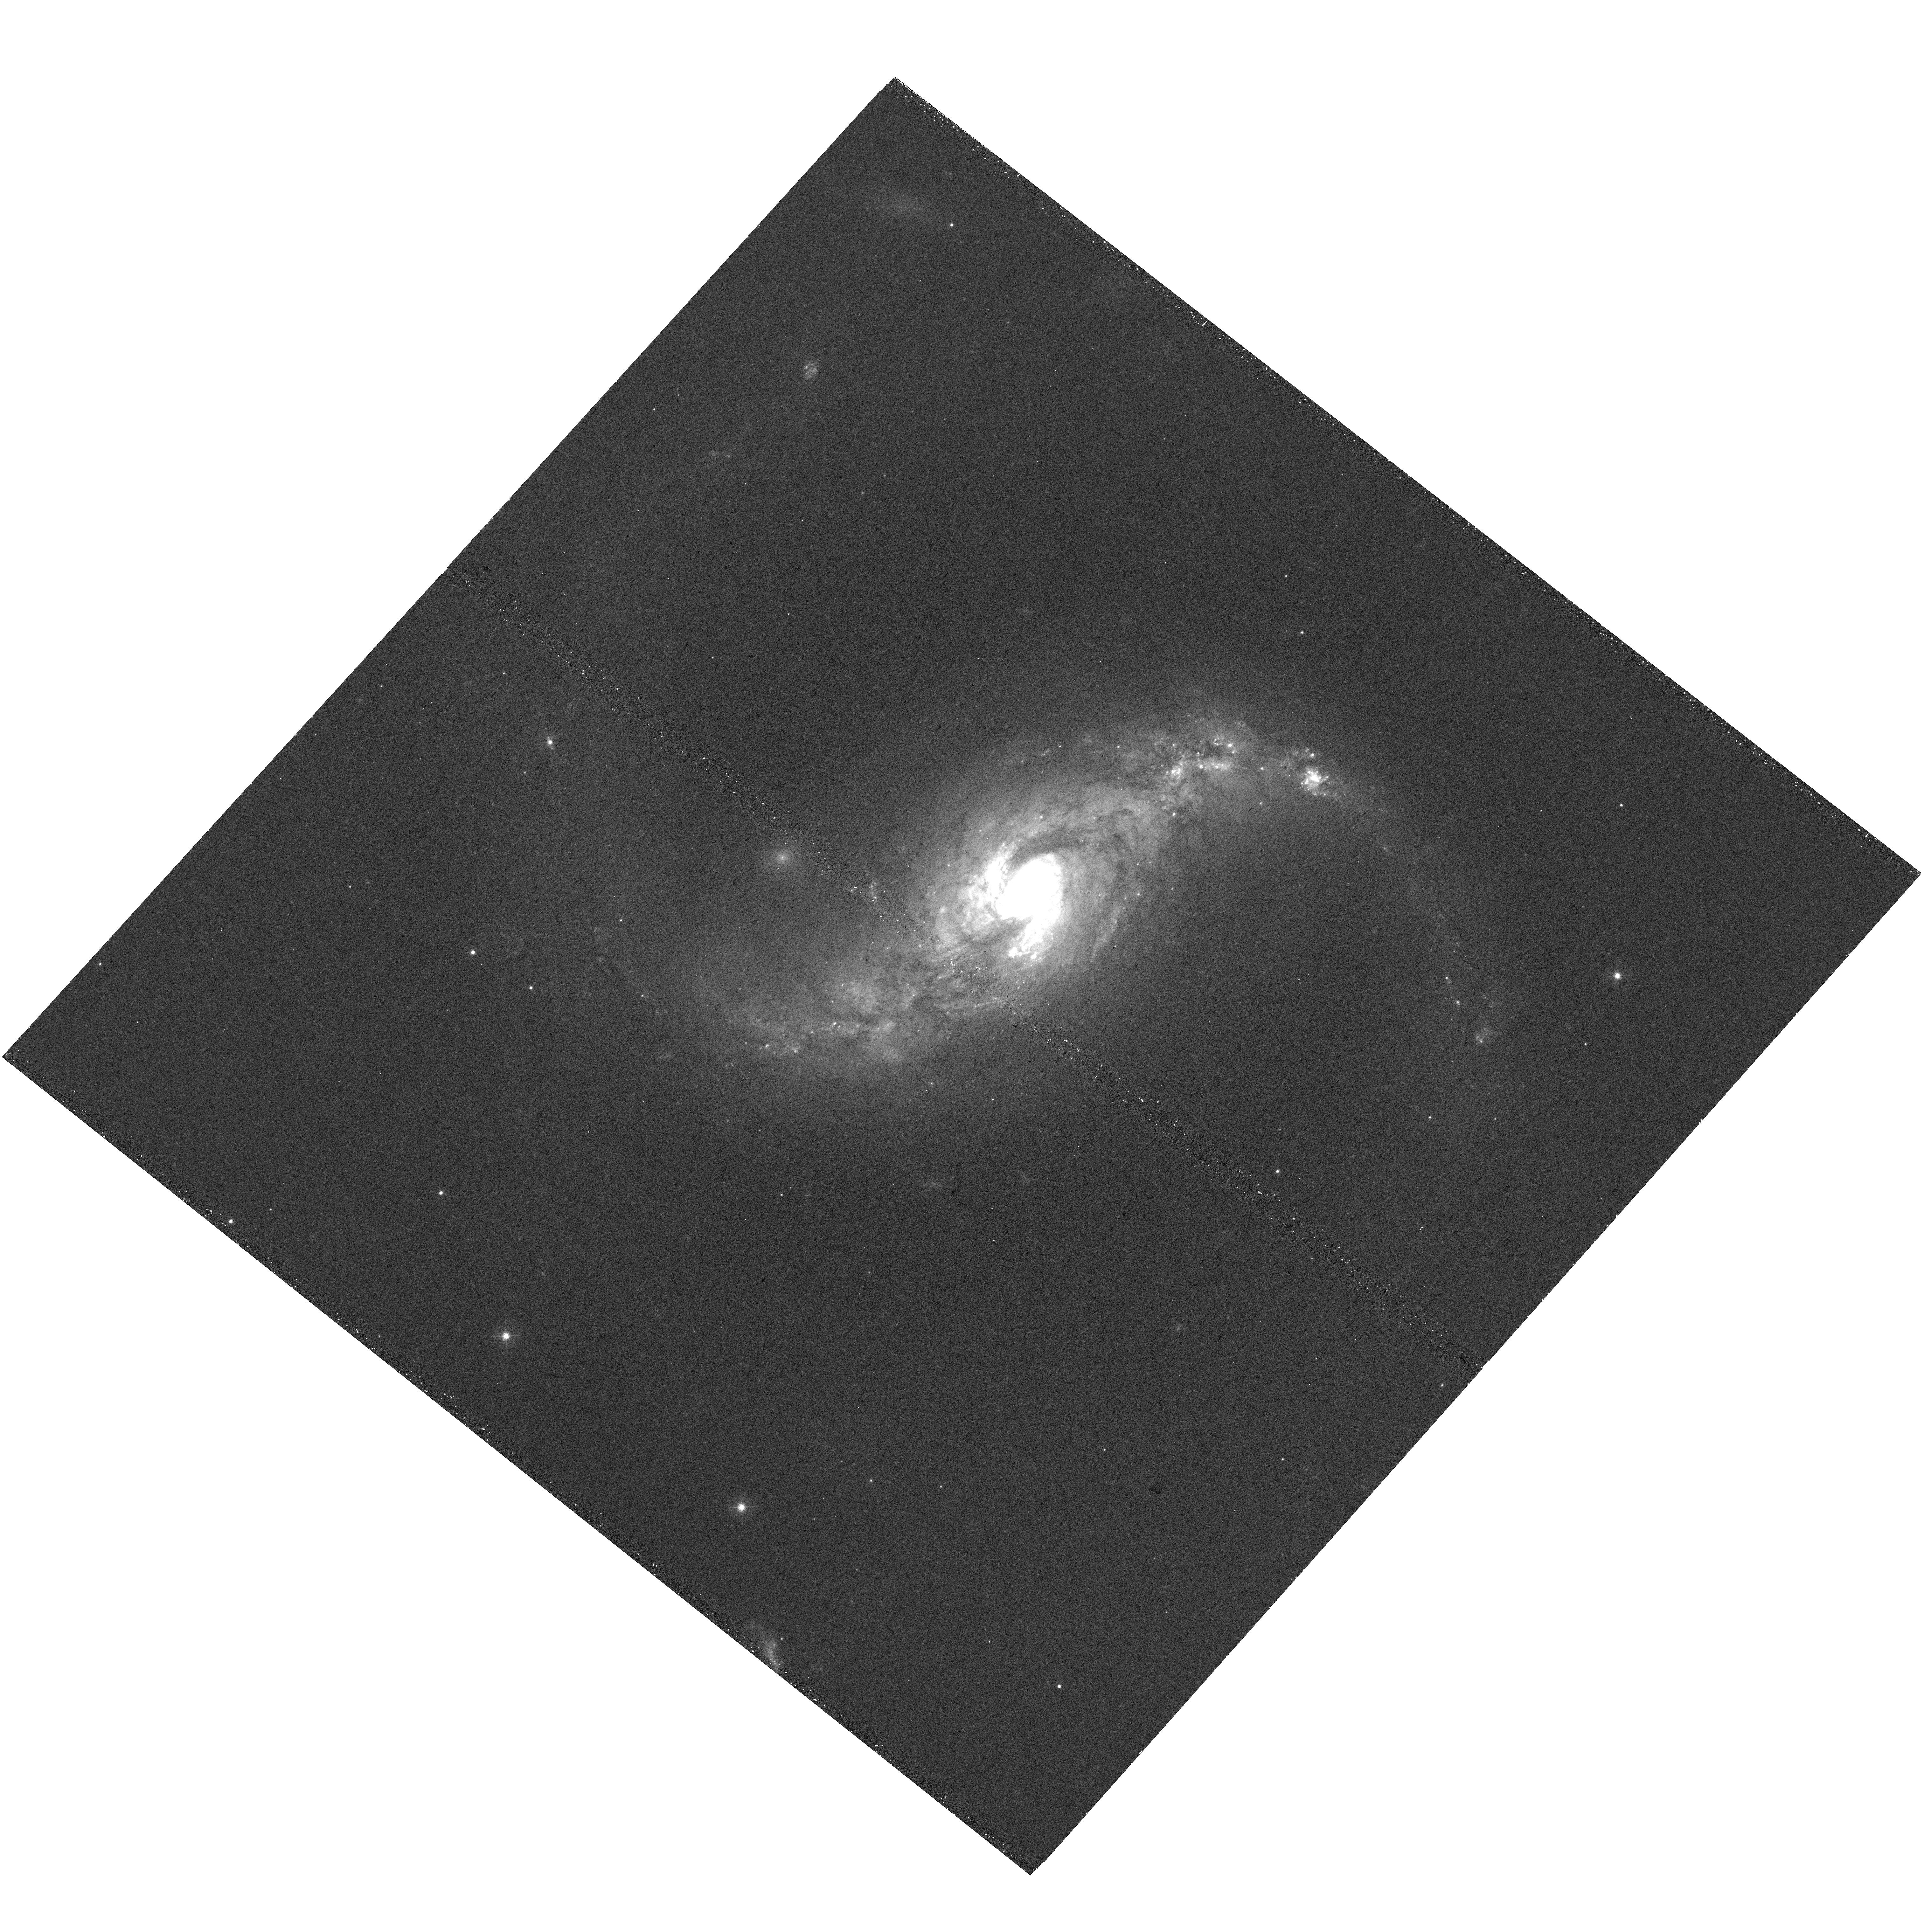
Target: NGC5135. Instrument: WFC3/UVIS. Filter: F438W. Exposure: 22 min. Observation ID: hst_16914_09_wfc3_uvis_f438w_ieu009

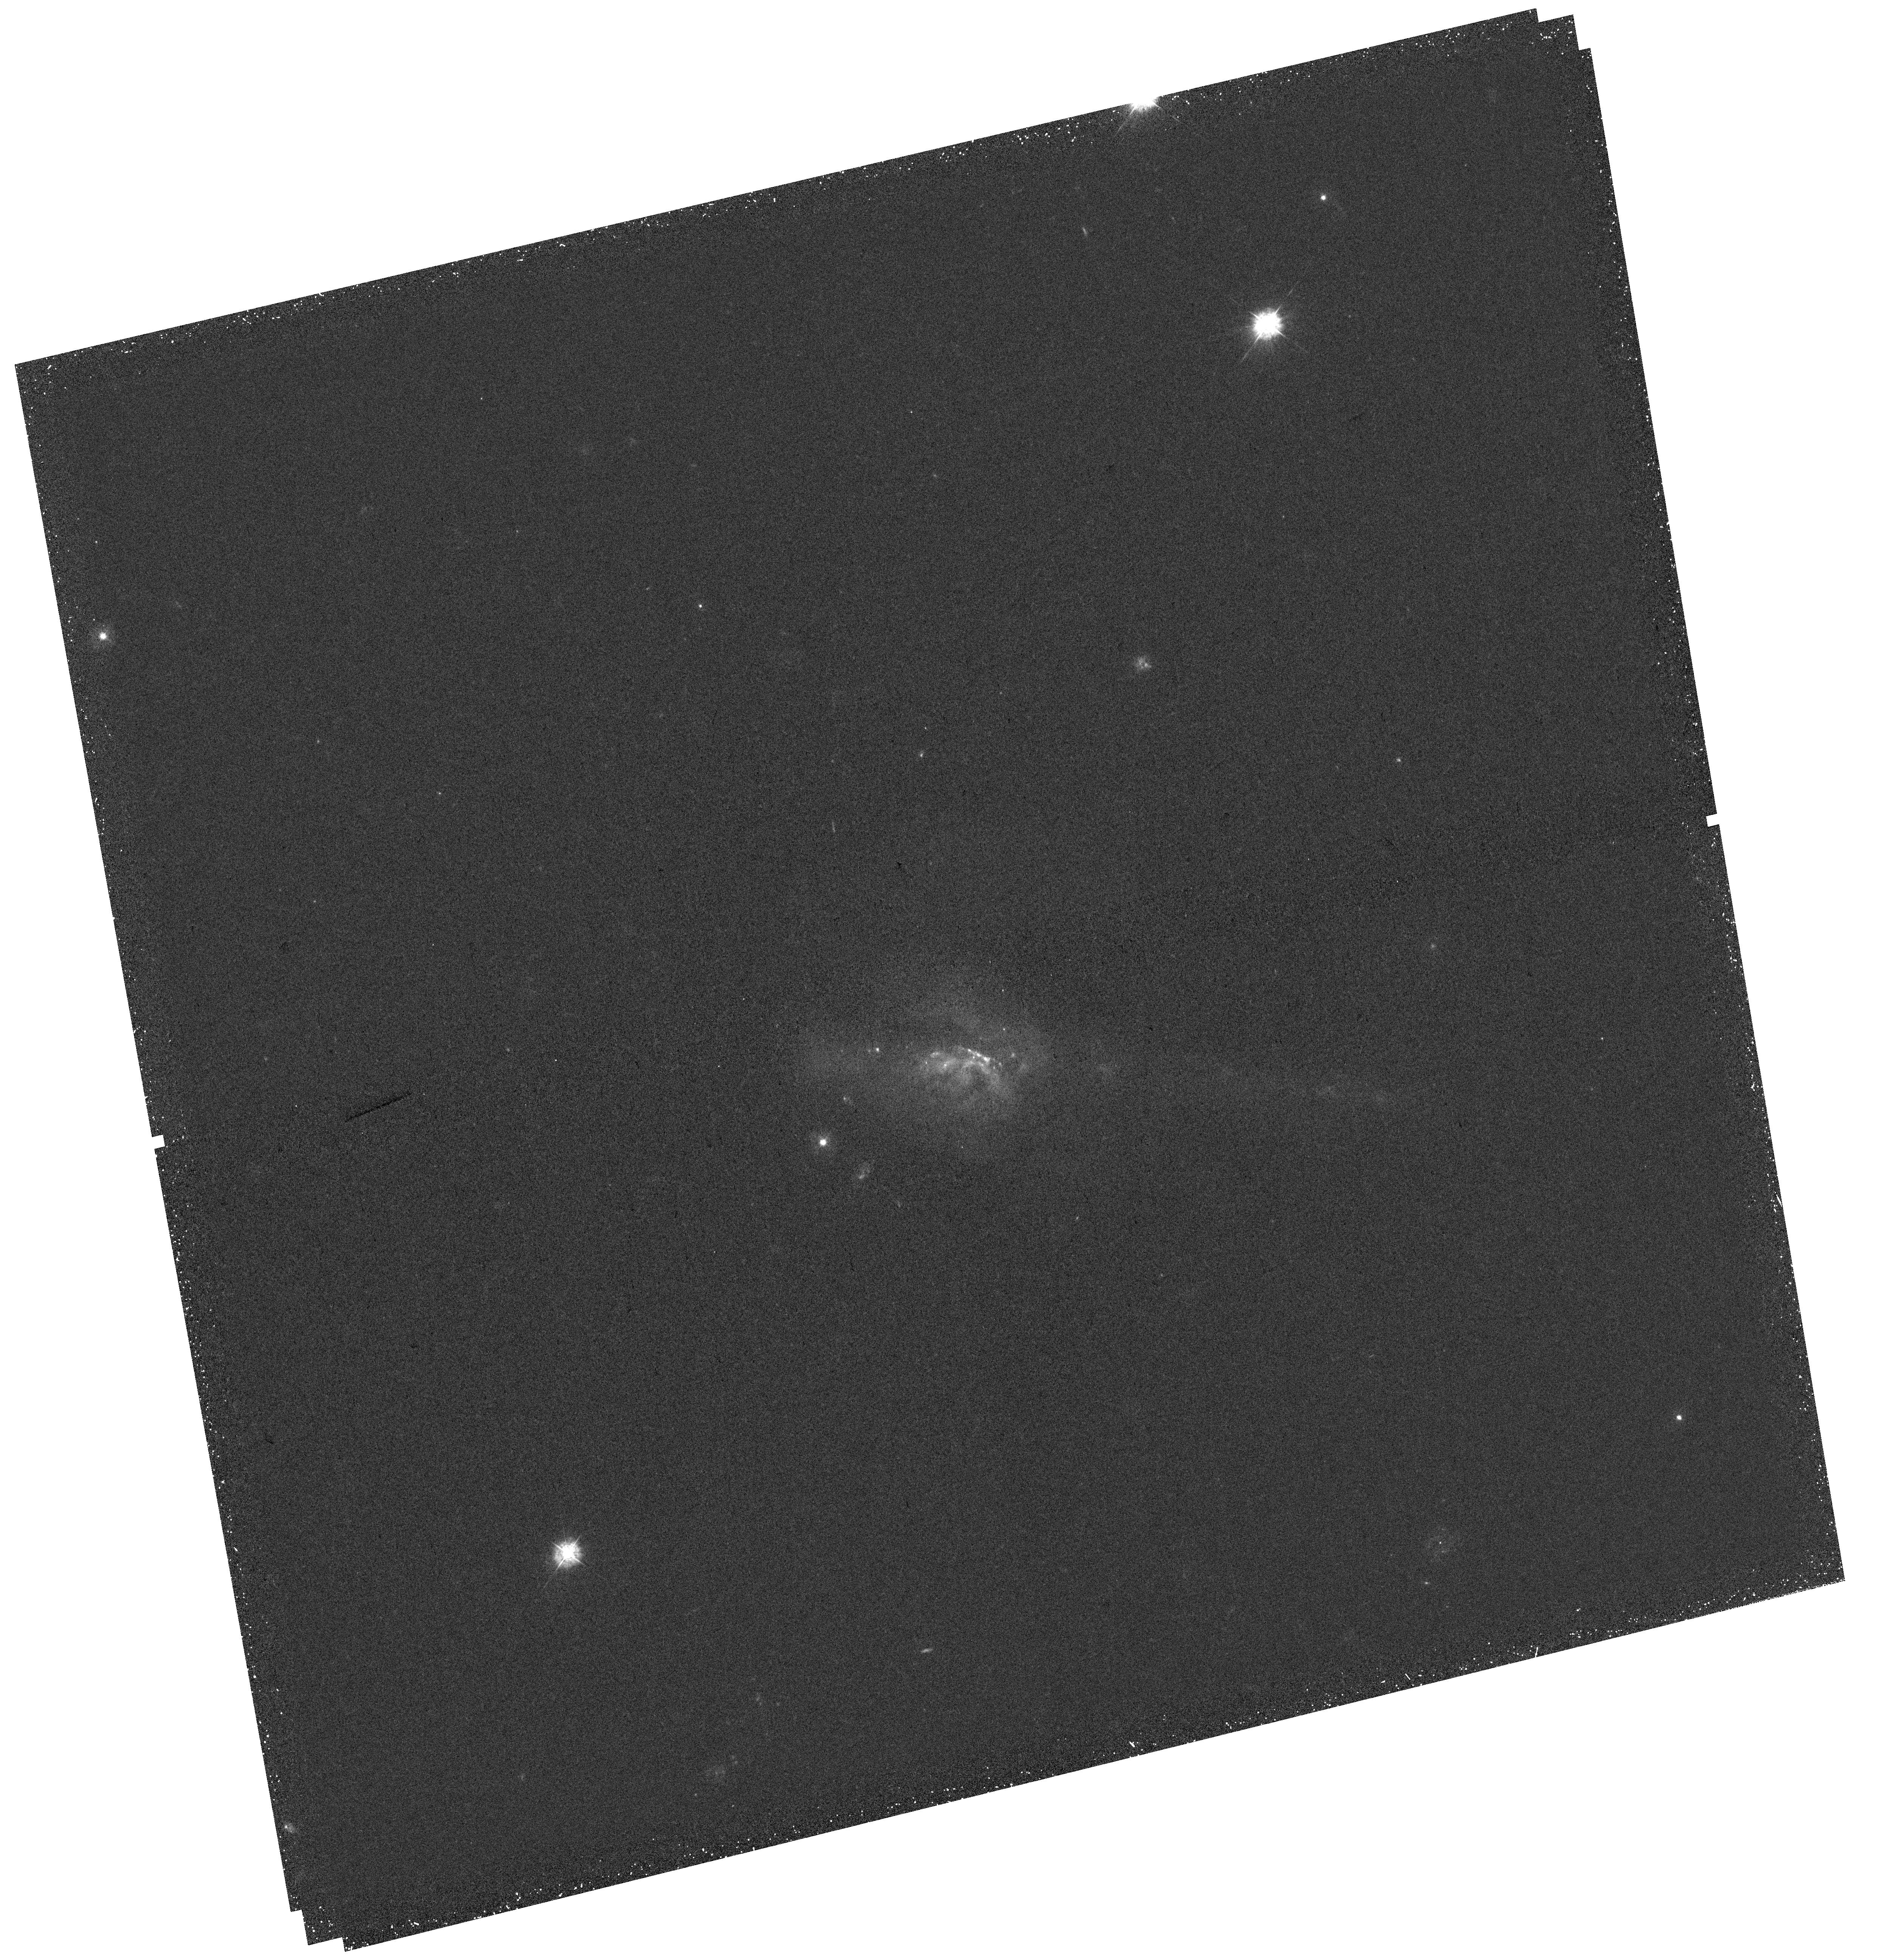
Target: UGC5101. Instrument: WFC3/UVIS. Filter: F336W. Exposure: 43 min. Observation ID: hst_16914_02_wfc3_uvis_f336w_ieu002

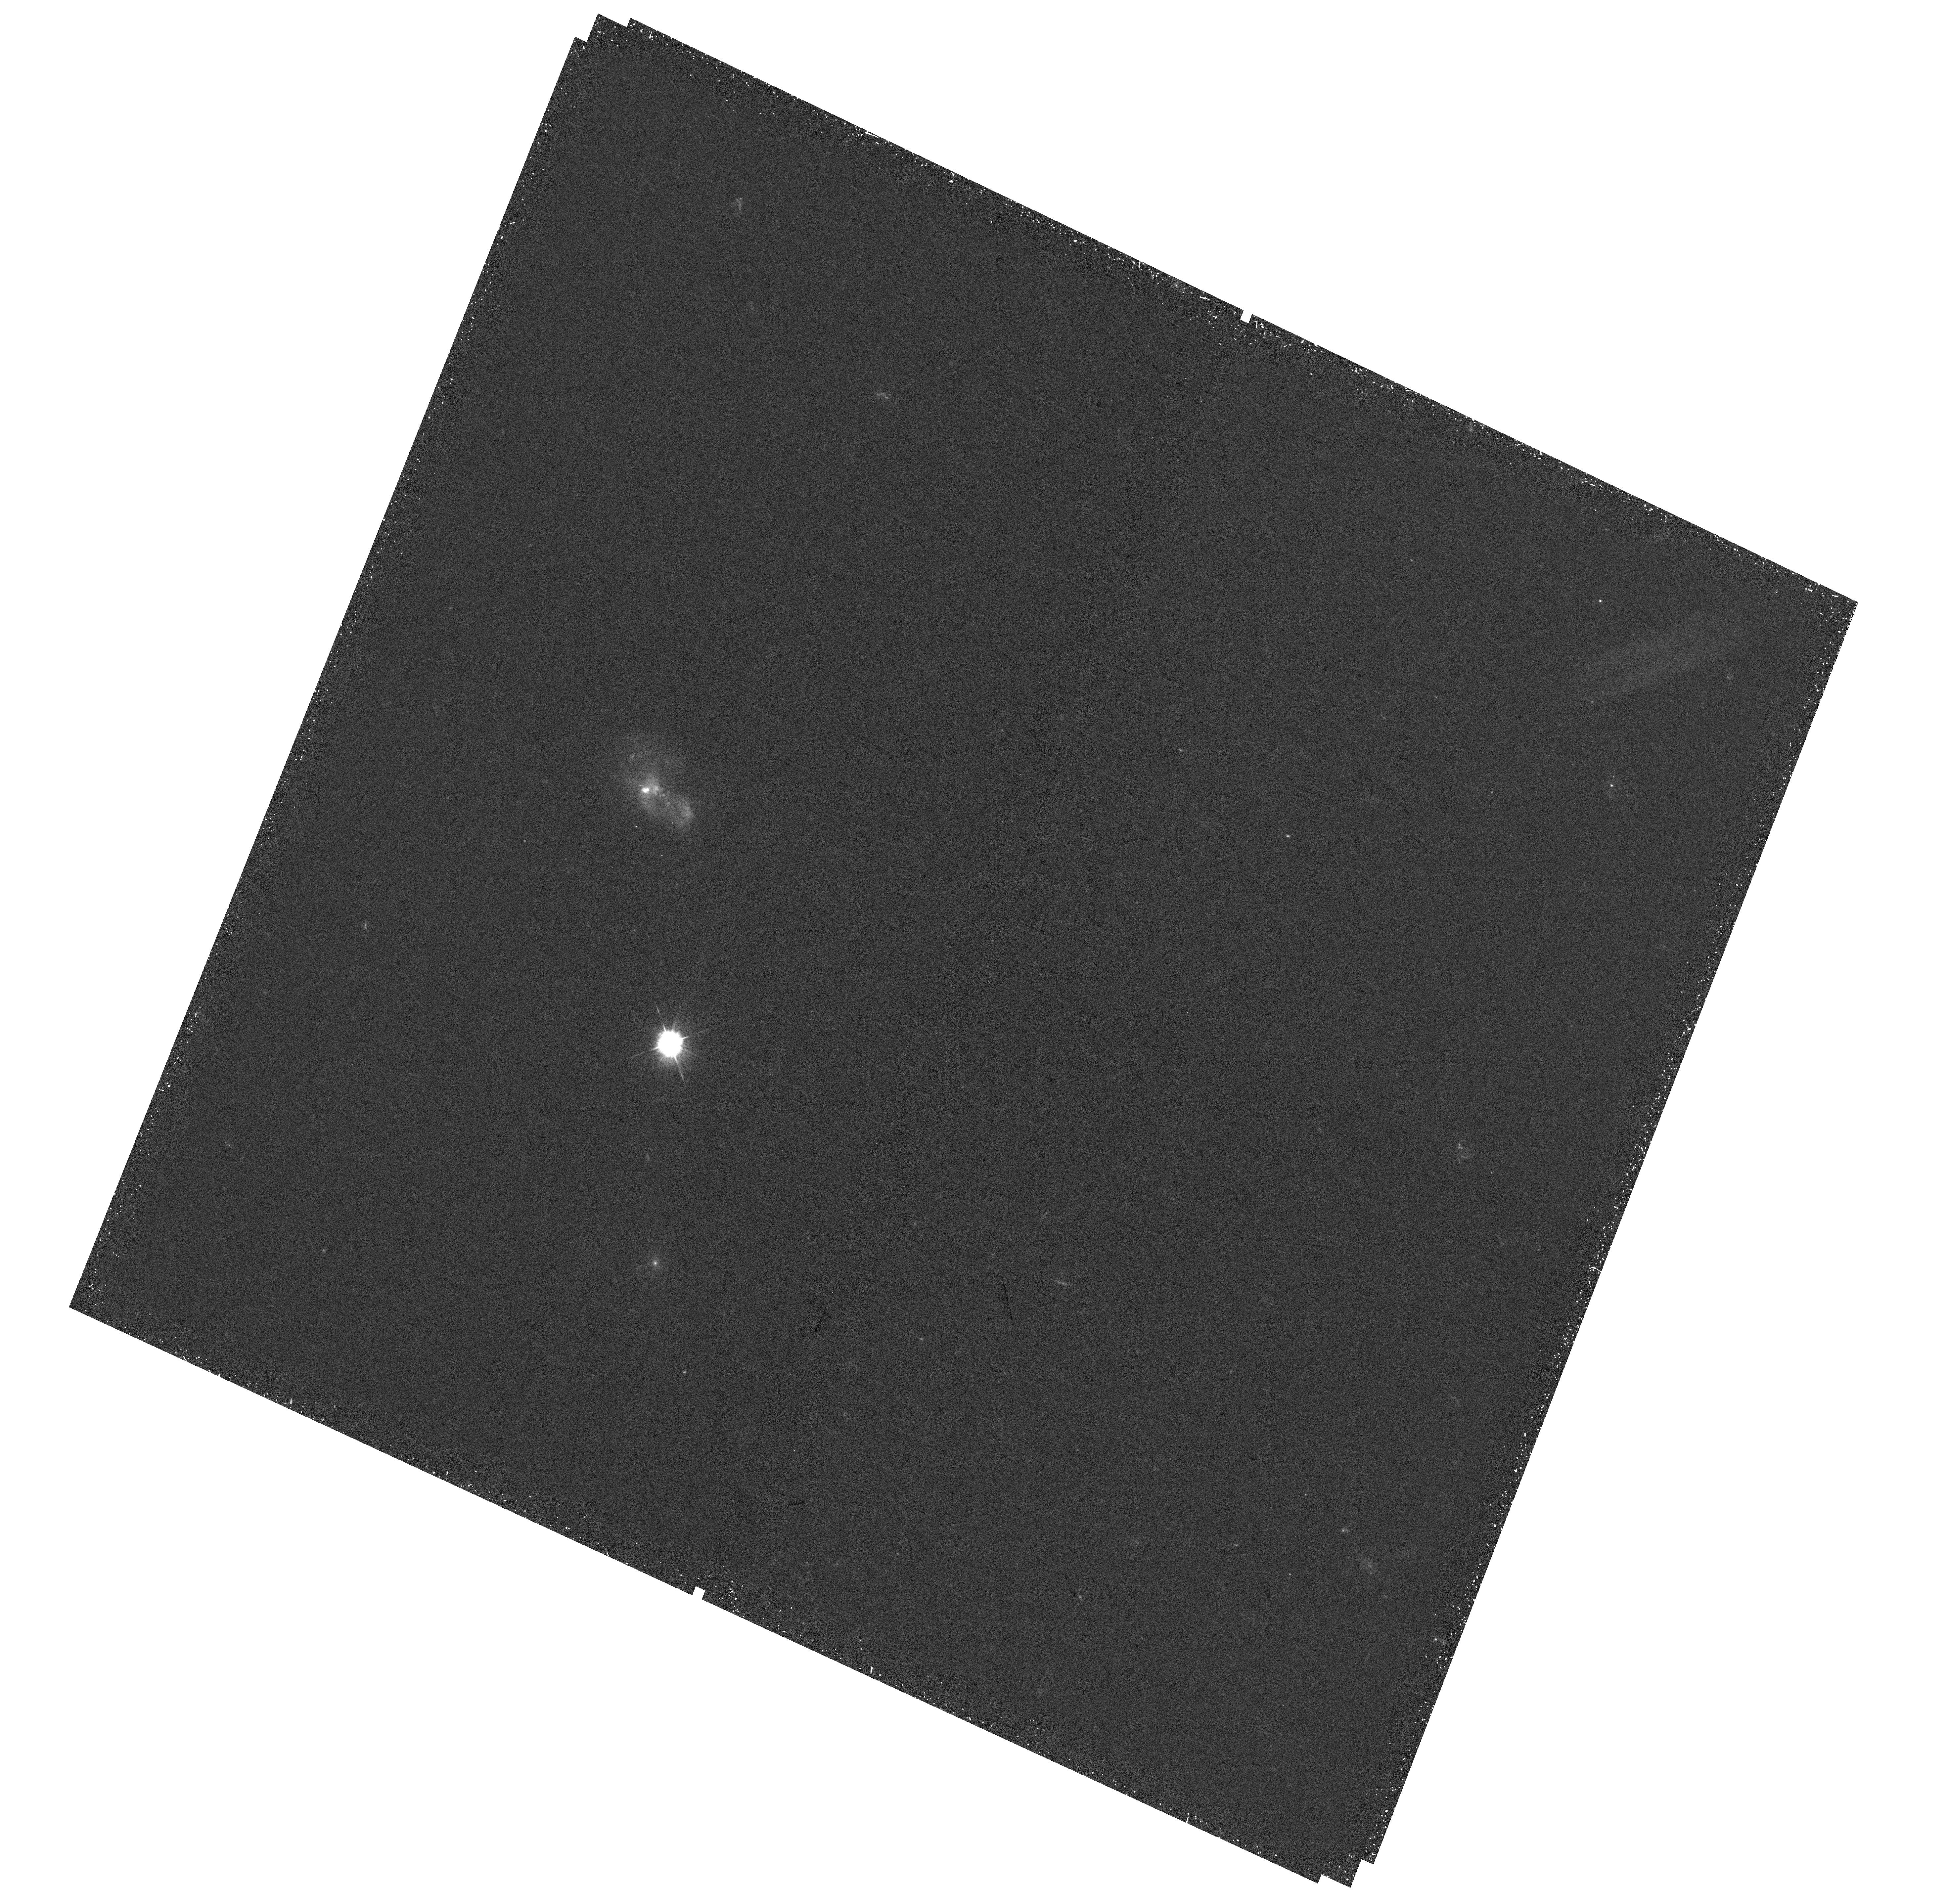
Target: IRASF01364-1042. Instrument: WFC3/UVIS. Filter: F336W. Exposure: 39 min. Observation ID: hst_16914_07_wfc3_uvis_f336w_ieu007

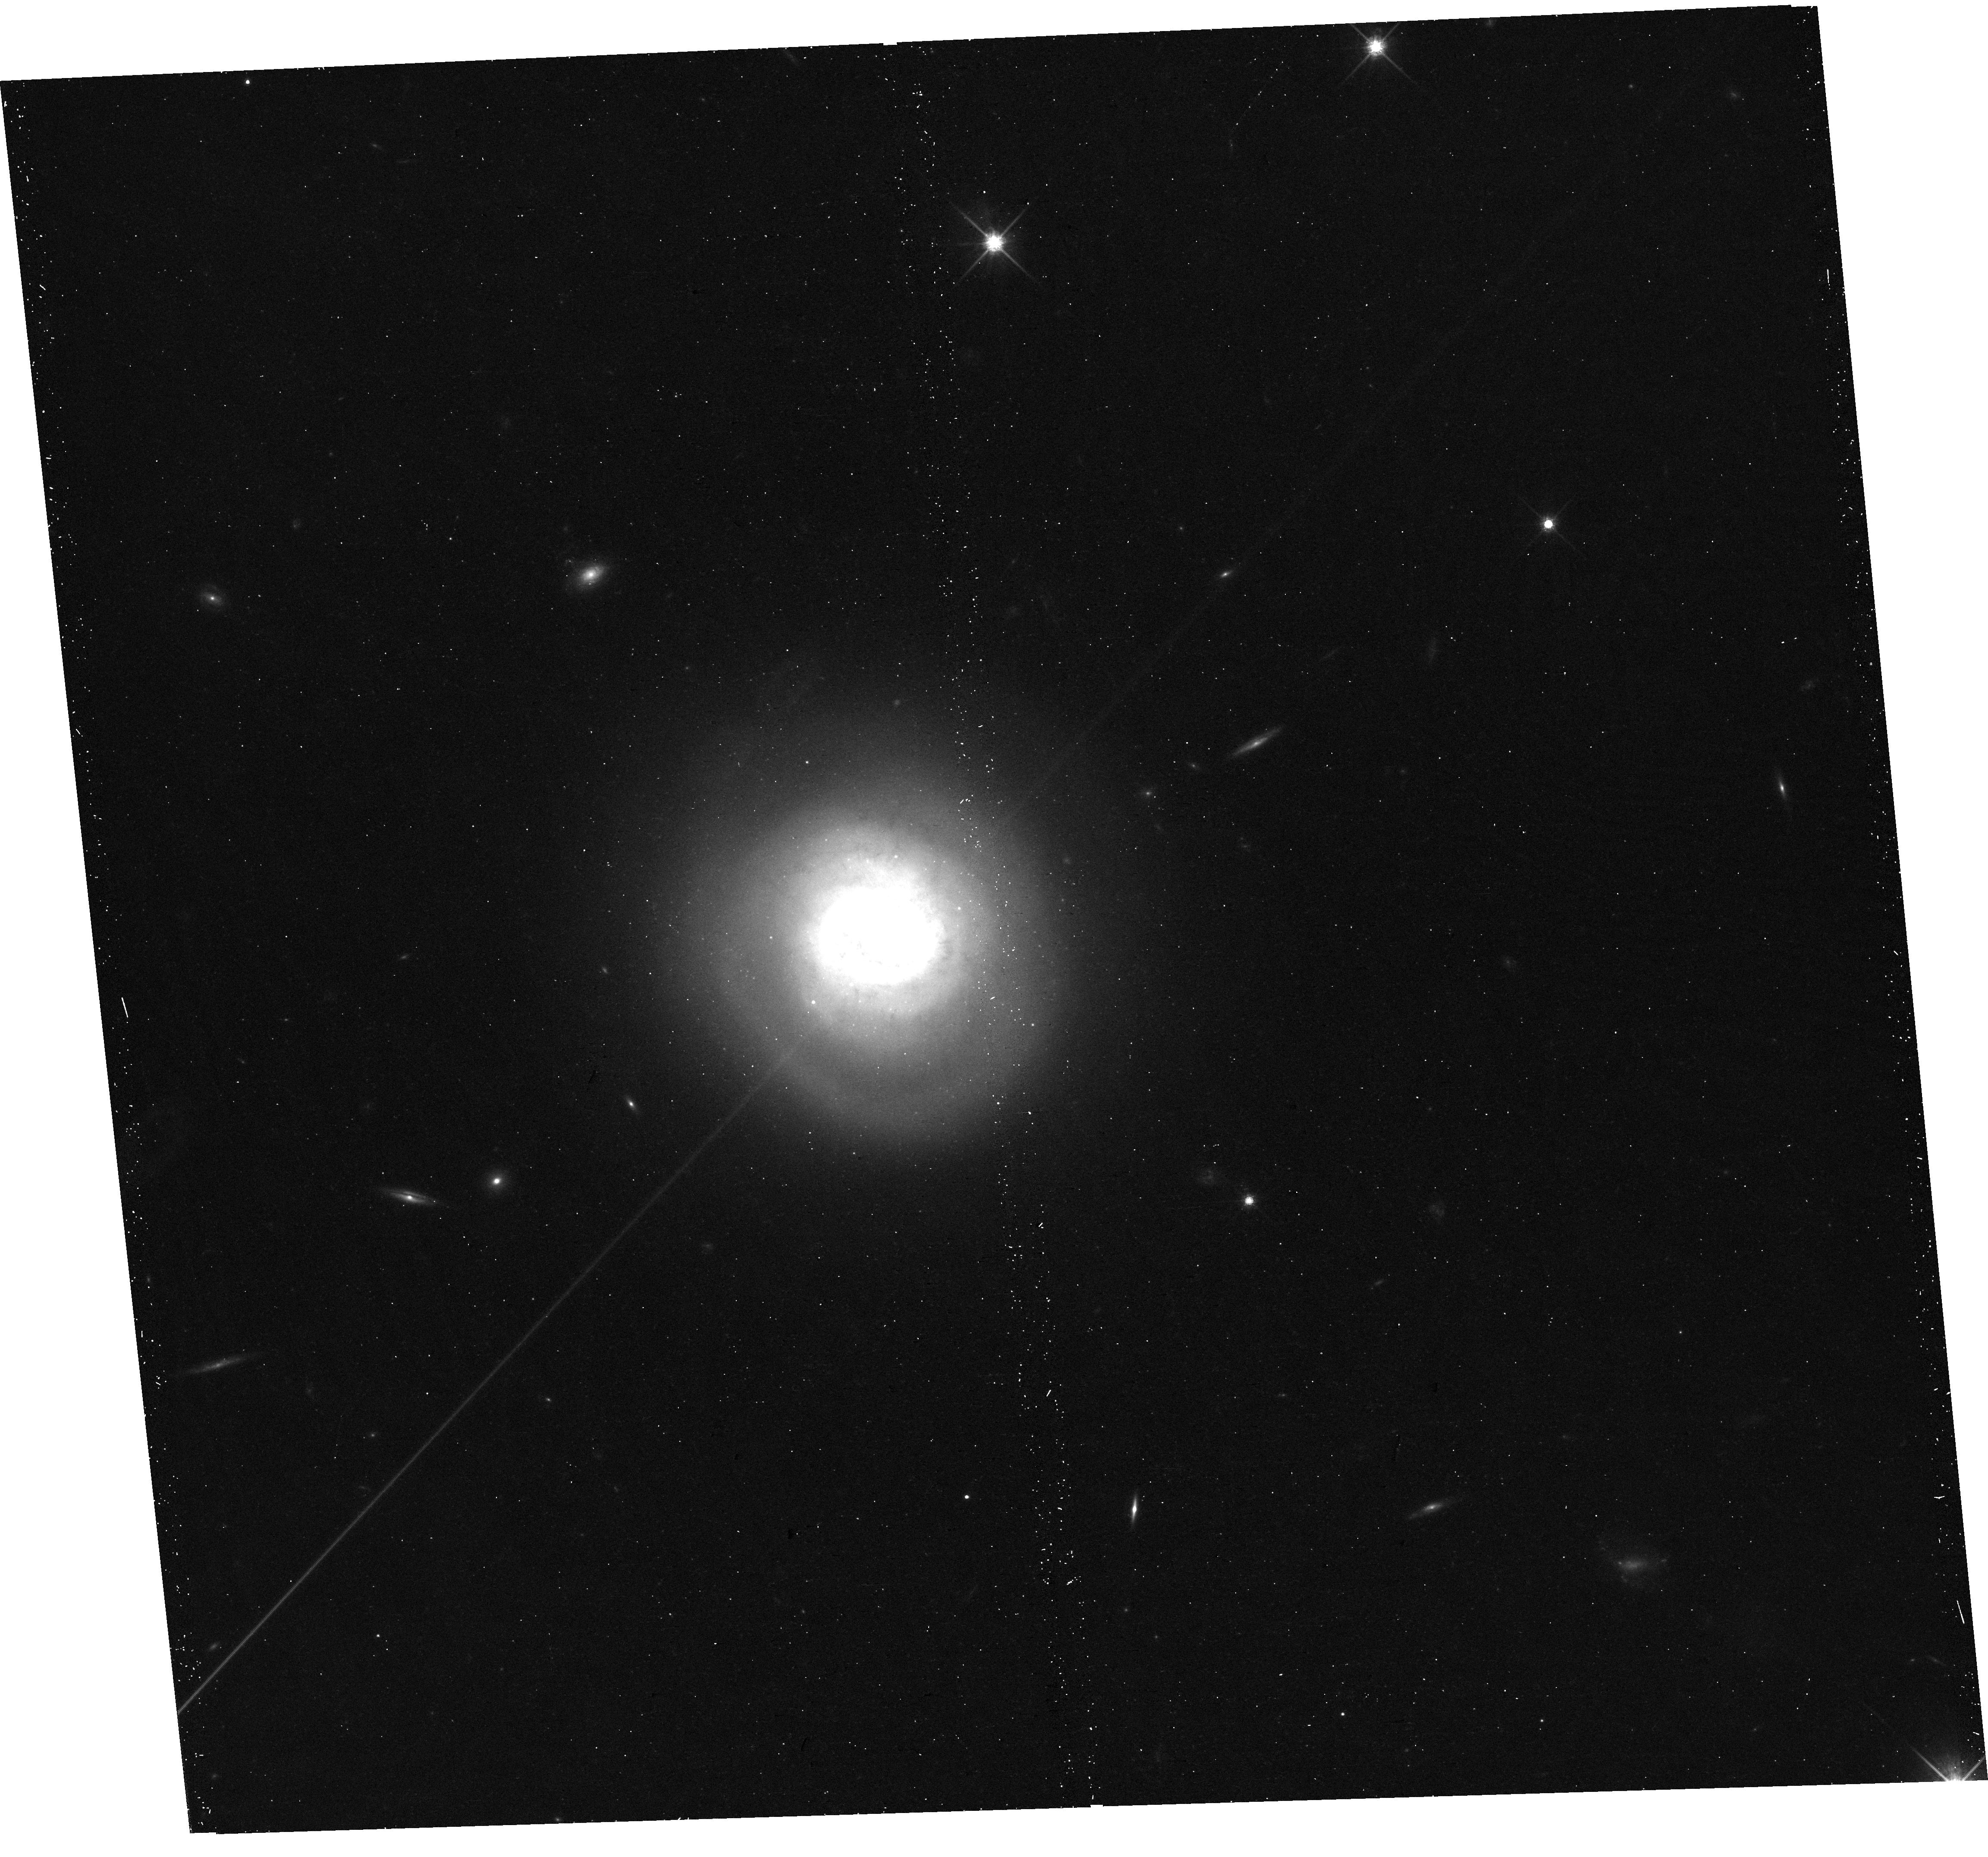
Target: ESO420-G013. Instrument: WFC3/UVIS. Filter: F814W. Exposure: 15 min. Observation ID: hst_16914_10_wfc3_uvis_f814w_ieu010

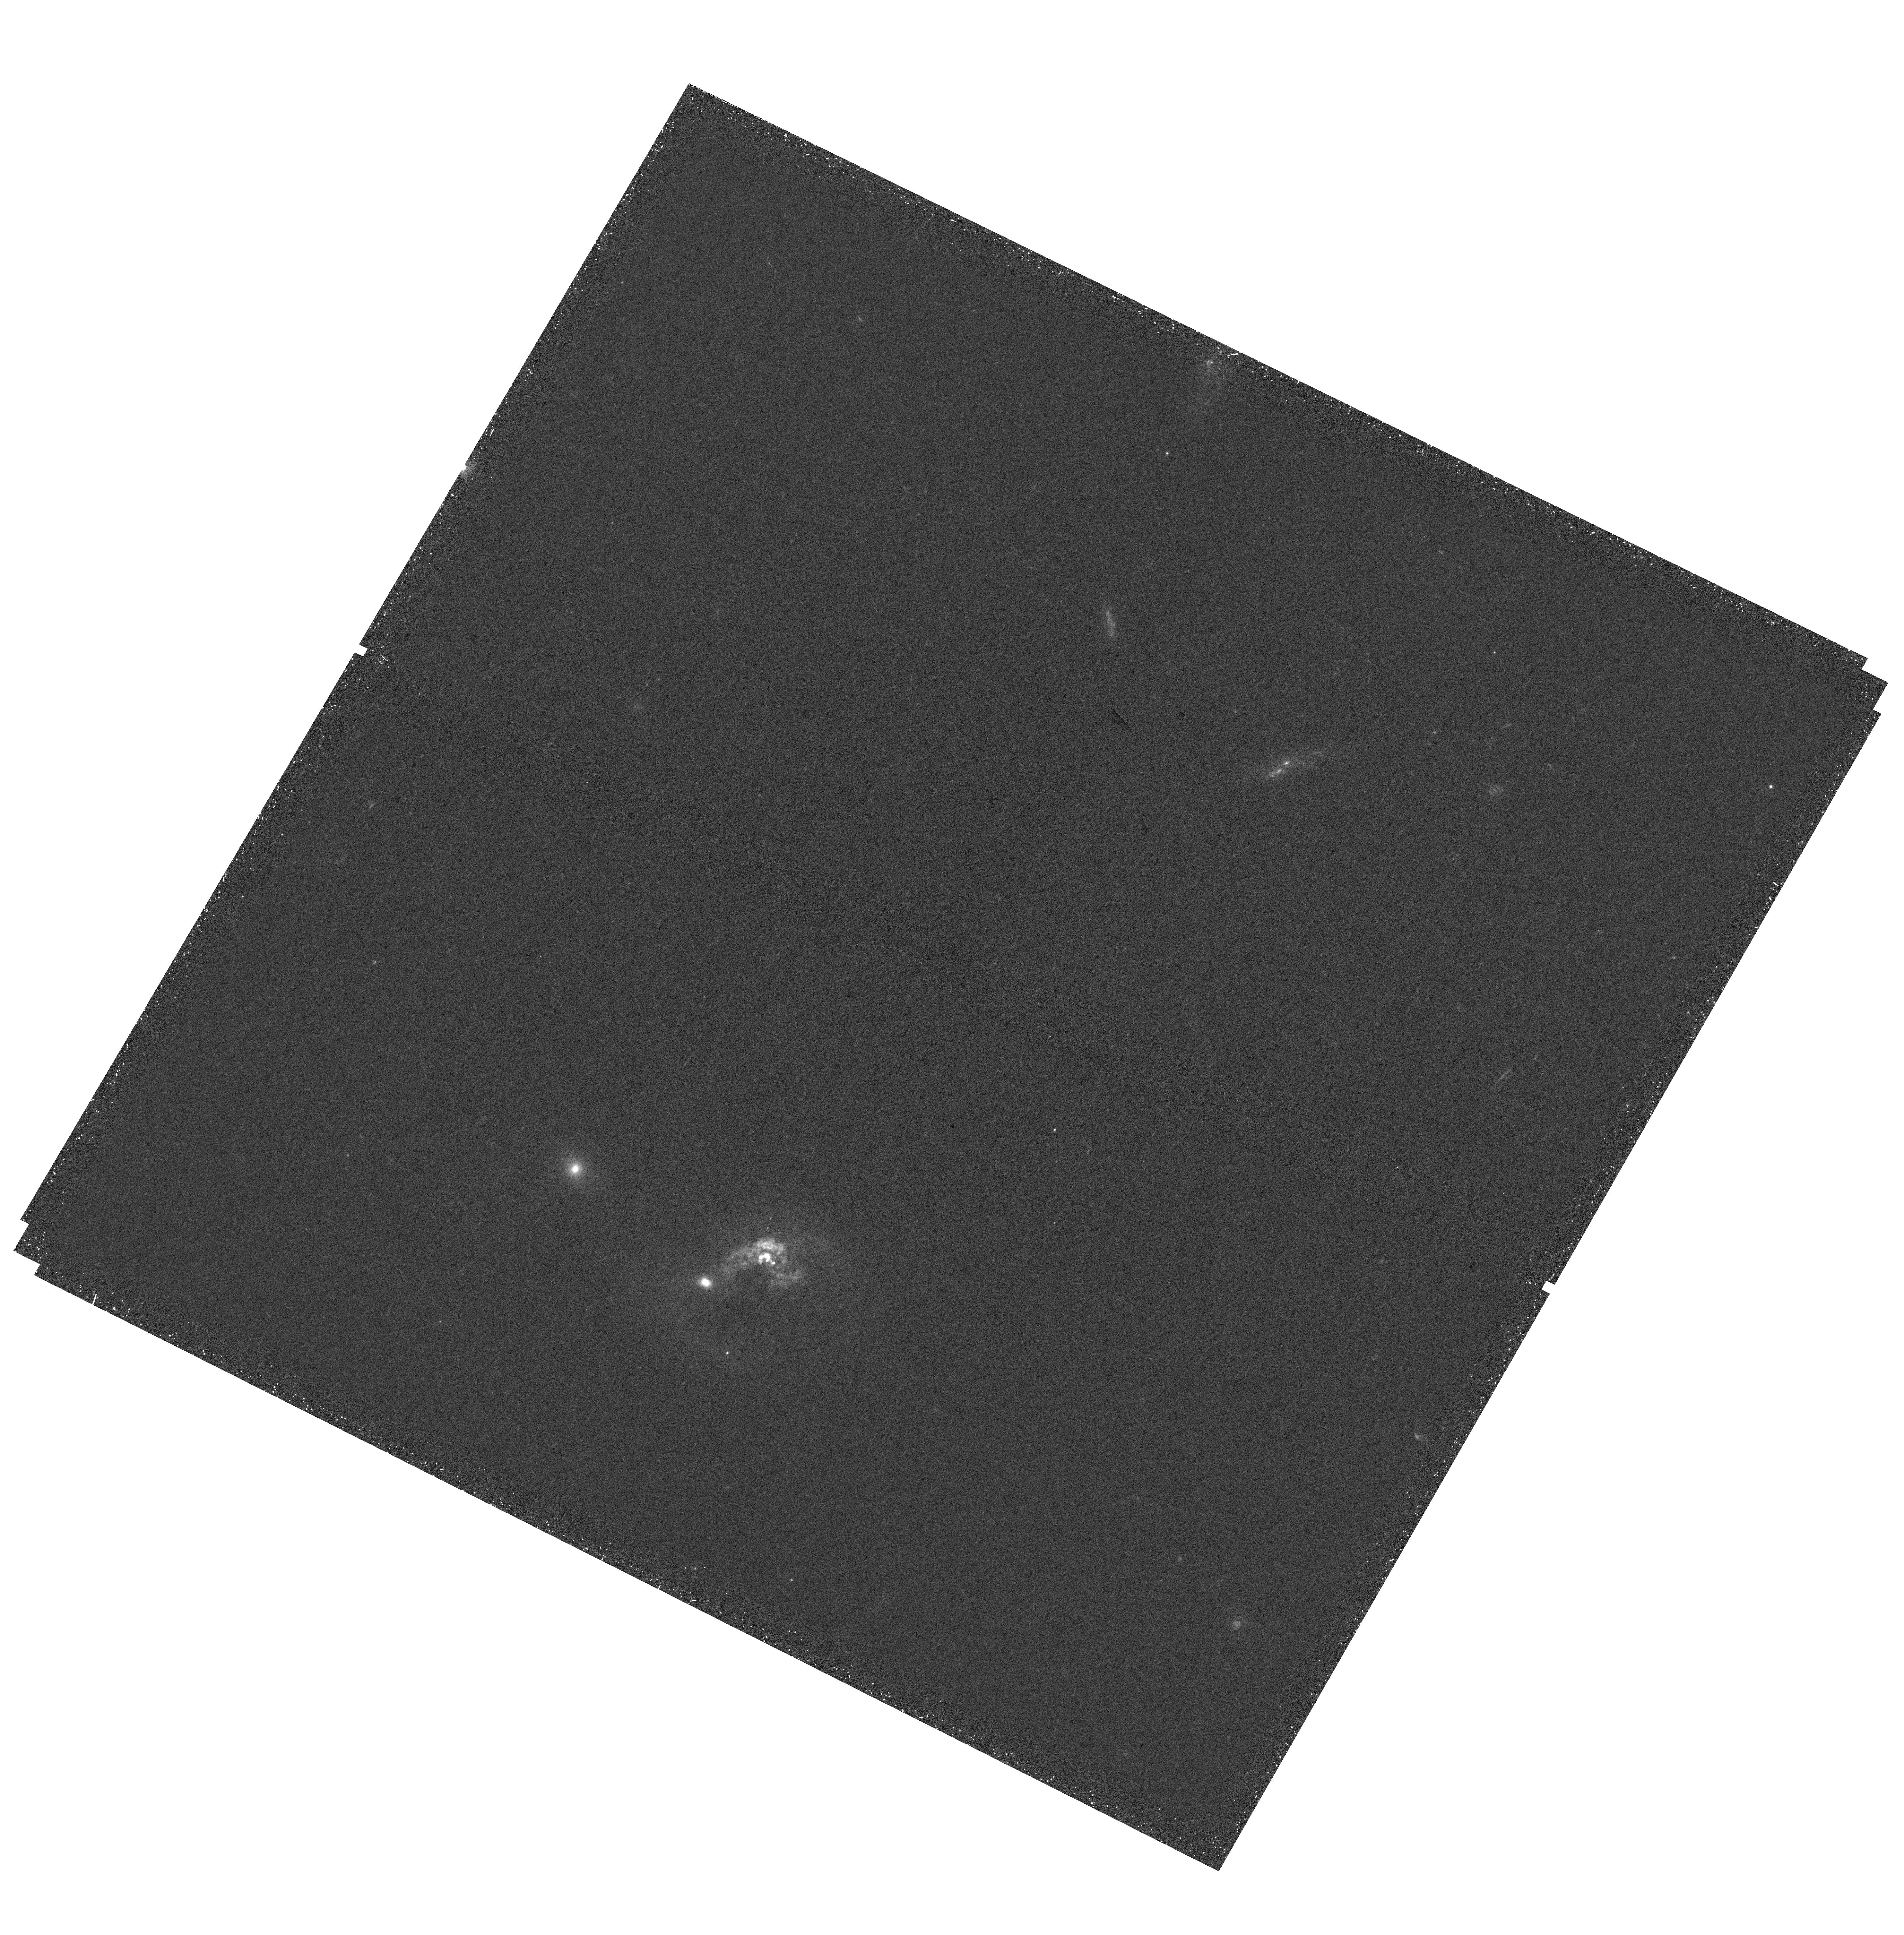
Target: IRASF10565+2448. Instrument: WFC3/UVIS. Filter: F336W. Exposure: 39 min. Observation ID: hst_16914_05_wfc3_uvis_f336w_ieu005

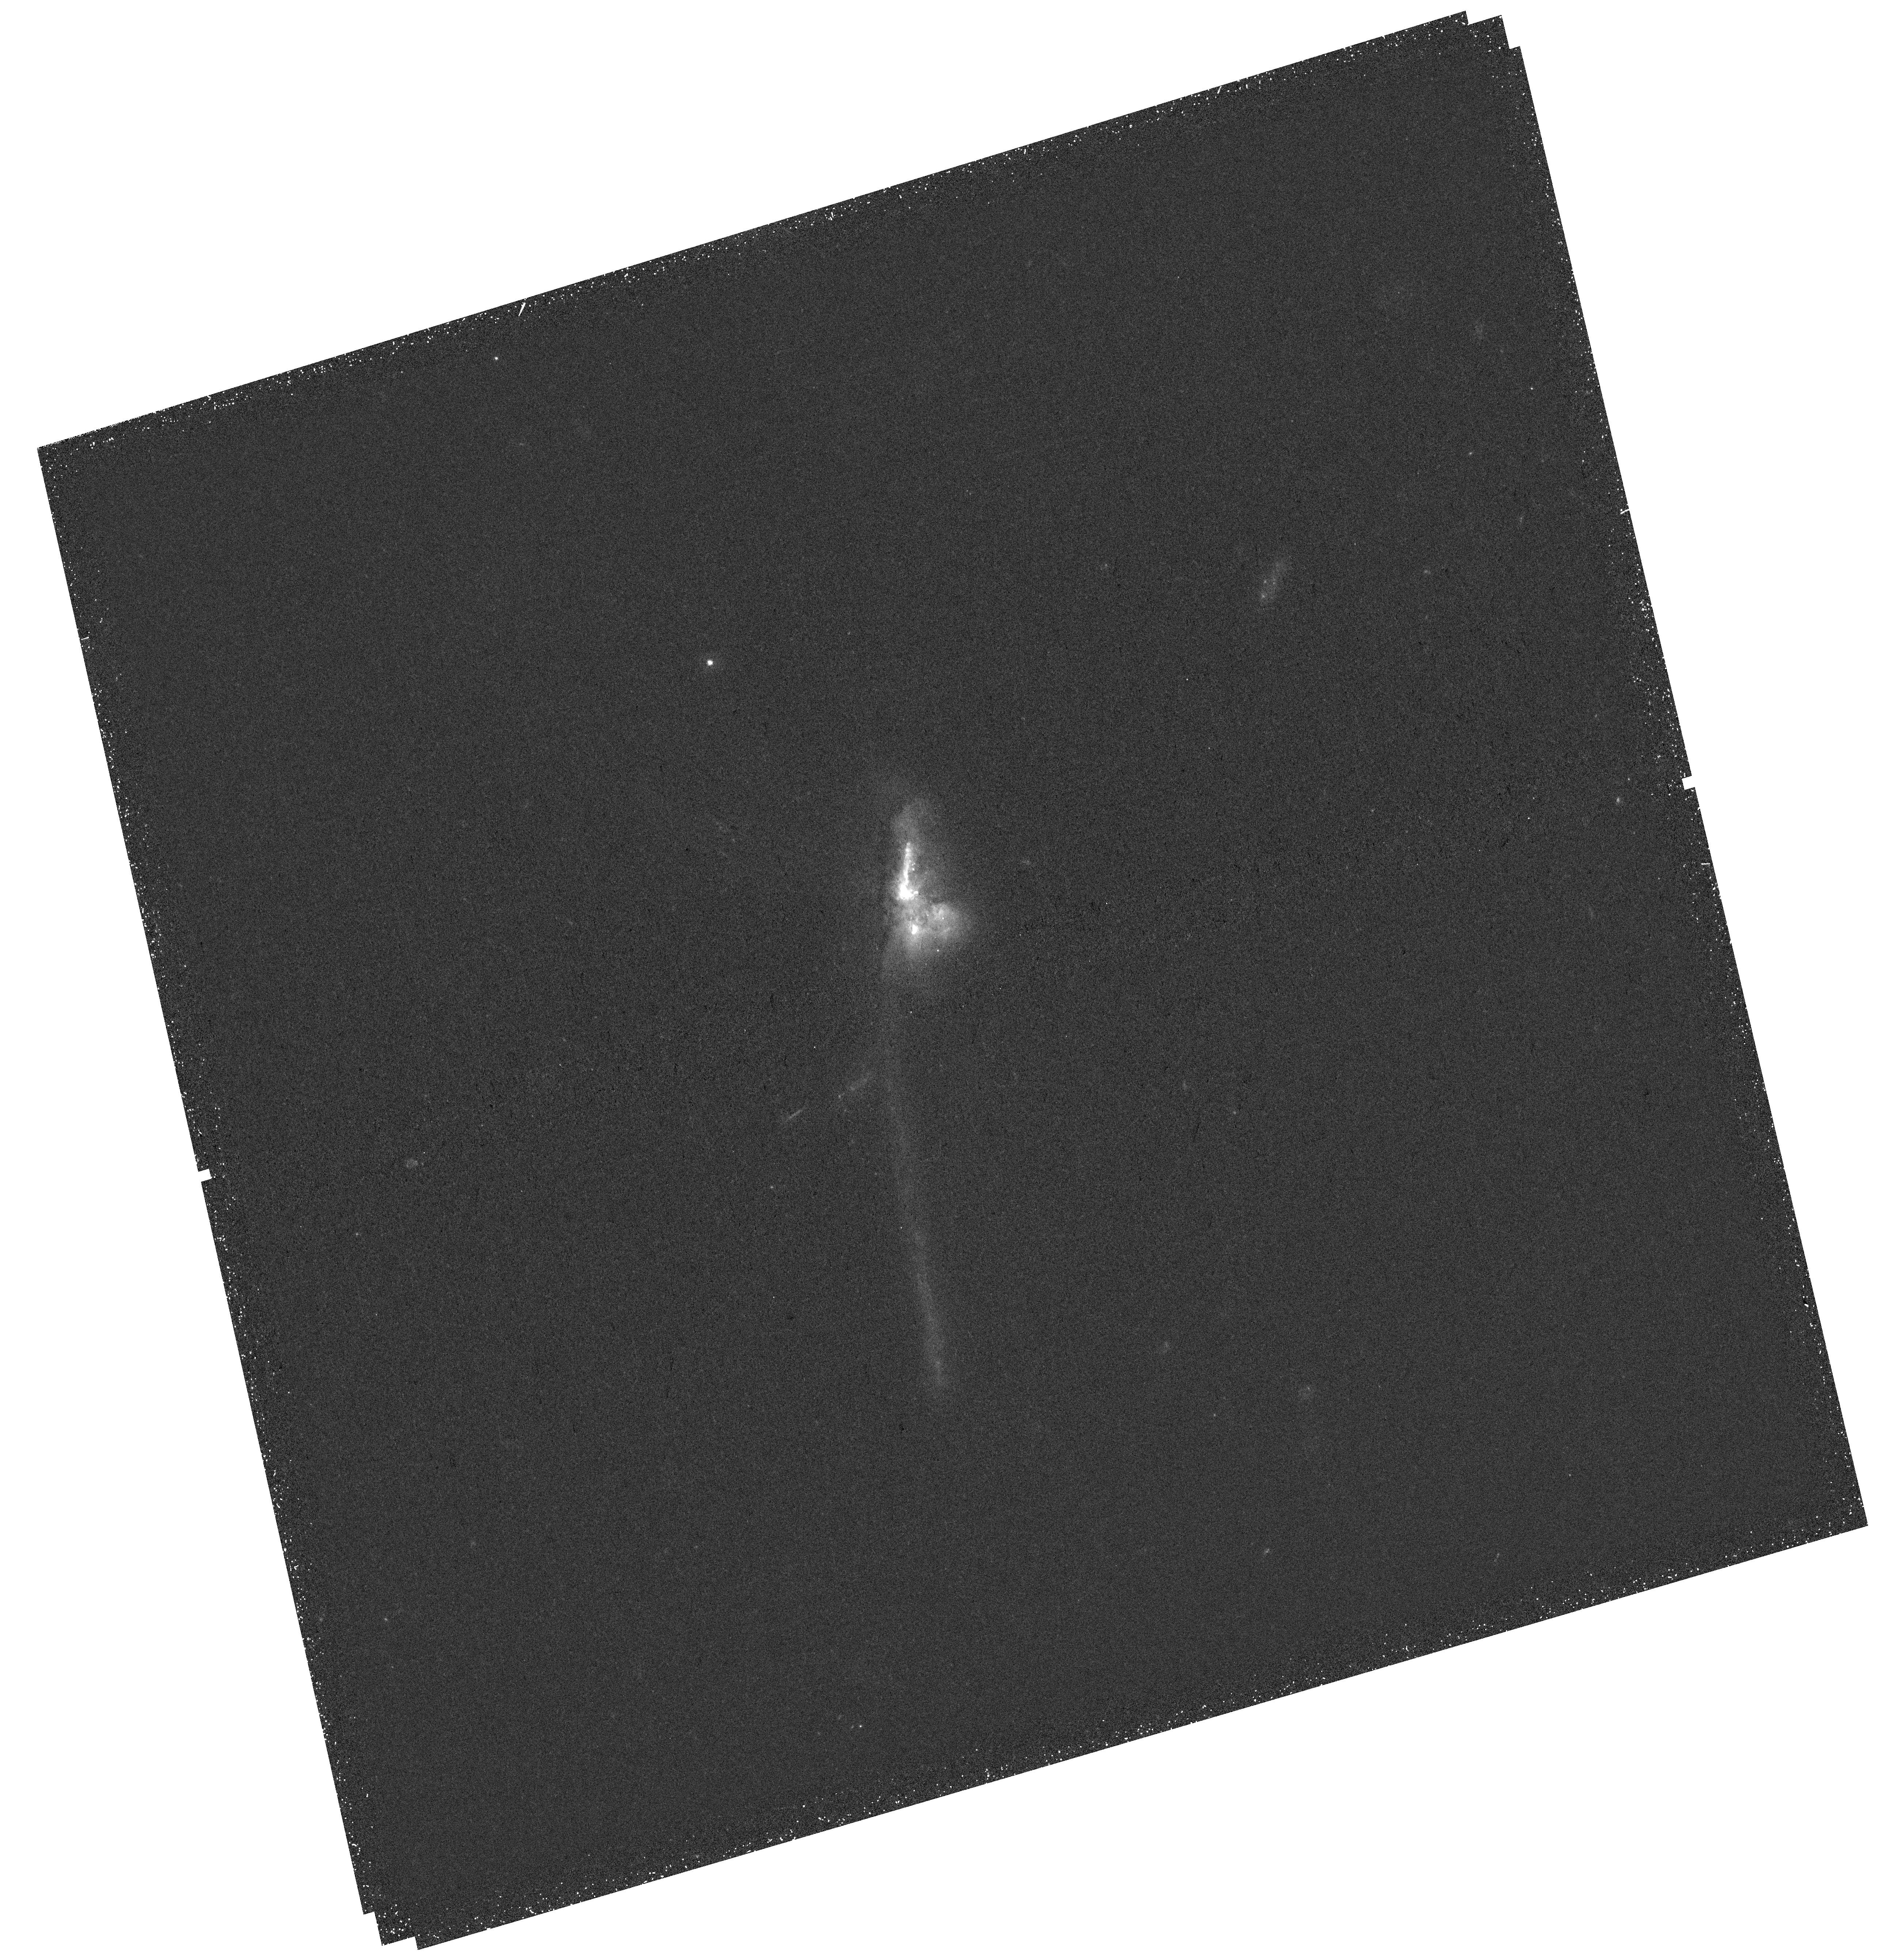
Target: MRK273. Instrument: WFC3/UVIS. Filter: F336W. Exposure: 43 min. Observation ID: hst_16914_03_wfc3_uvis_f336w_ieu003

In the Belly of the Beast: Star Cluster Formation and Evolution in the Centers of local LIRGs (PI: Evans, Aaron S.)

We propose WFC3/UVIS F336W, F438W, and F814W observations for 8 Luminous Infrared Galaxies (LIRGs) in the Great Observatories All-Sky LIRG Survey (GOALS) scheduled for JWST Cycle 1 (GO1) observations. With a proprietary period of 0 days for 50% of the GO1 LIRGs, observations taken now will provide the concurrent WFC3/UVIS imaging necessary to reliably age-date the star clusters detected in these systems. In addition to our science goals these data will be made available for use by the community immediately, ensuring the maximum science return for the inaugural JWST Cycle. Recent HST observations provide evidence that the rate of cluster destruction in the nuclear regions of LIRGs is higher than that in their extranuclear regions, and higher than that observed in normal star-forming galaxies. The combination of HST and JWST NIRSPEC and MIRI IFU observations make possible a complete inventory of the properties of star clusters in the nuclear regions. The HST filters are needed to break the age-reddening degeneracy, and the JWST IFU observations will detect hydrogen recombination and PAH emission associated with the most embedded nuclear clusters. We will measure key properties such as the fraction of star formation residing in clusters, the nuclear and extranuclear cluster destruction rates, and the cluster formation efficiency. No telescopes other than the combination of HST and JWST are capable of obtaining the deep, high-resolution data required for such a multi-wavelength study of star clusters in LIRGs.